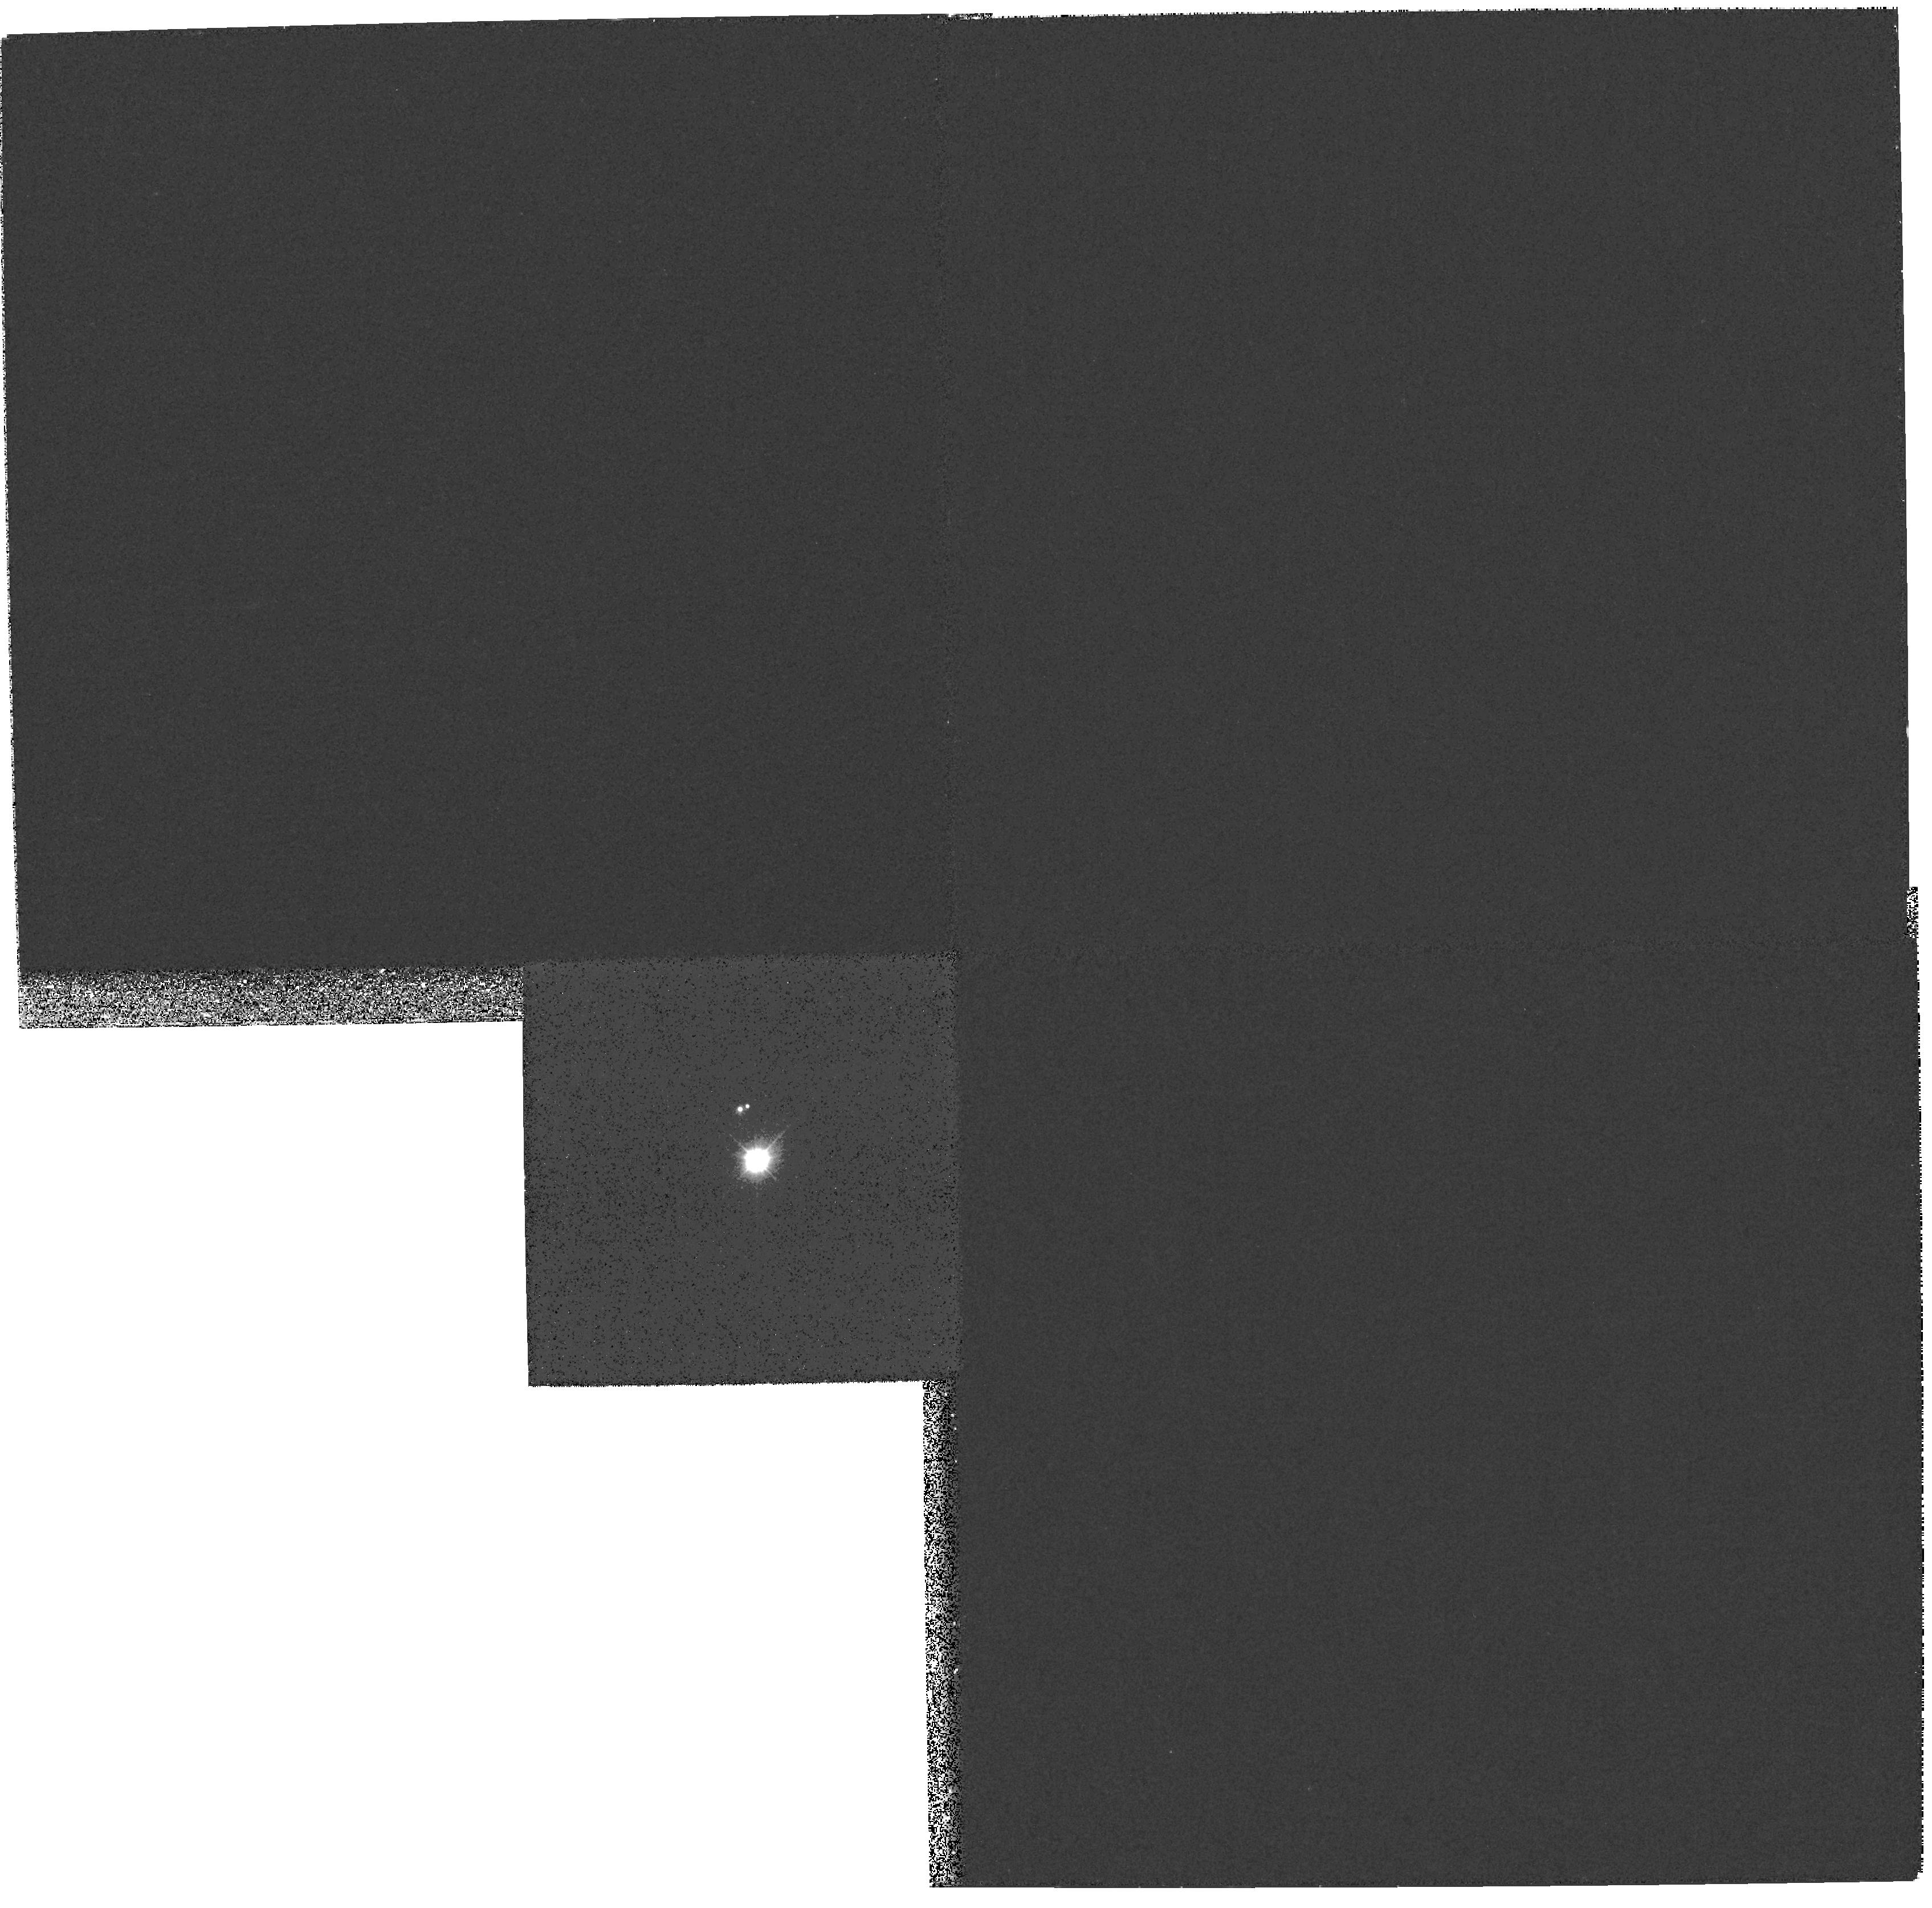
Target: 56PER
Instrument: WFPC2/PC
Filter: F170W
Exposure: 16 min
Observation ID: hst_9072_01_wfpc2_pc_f170w_u6gb01

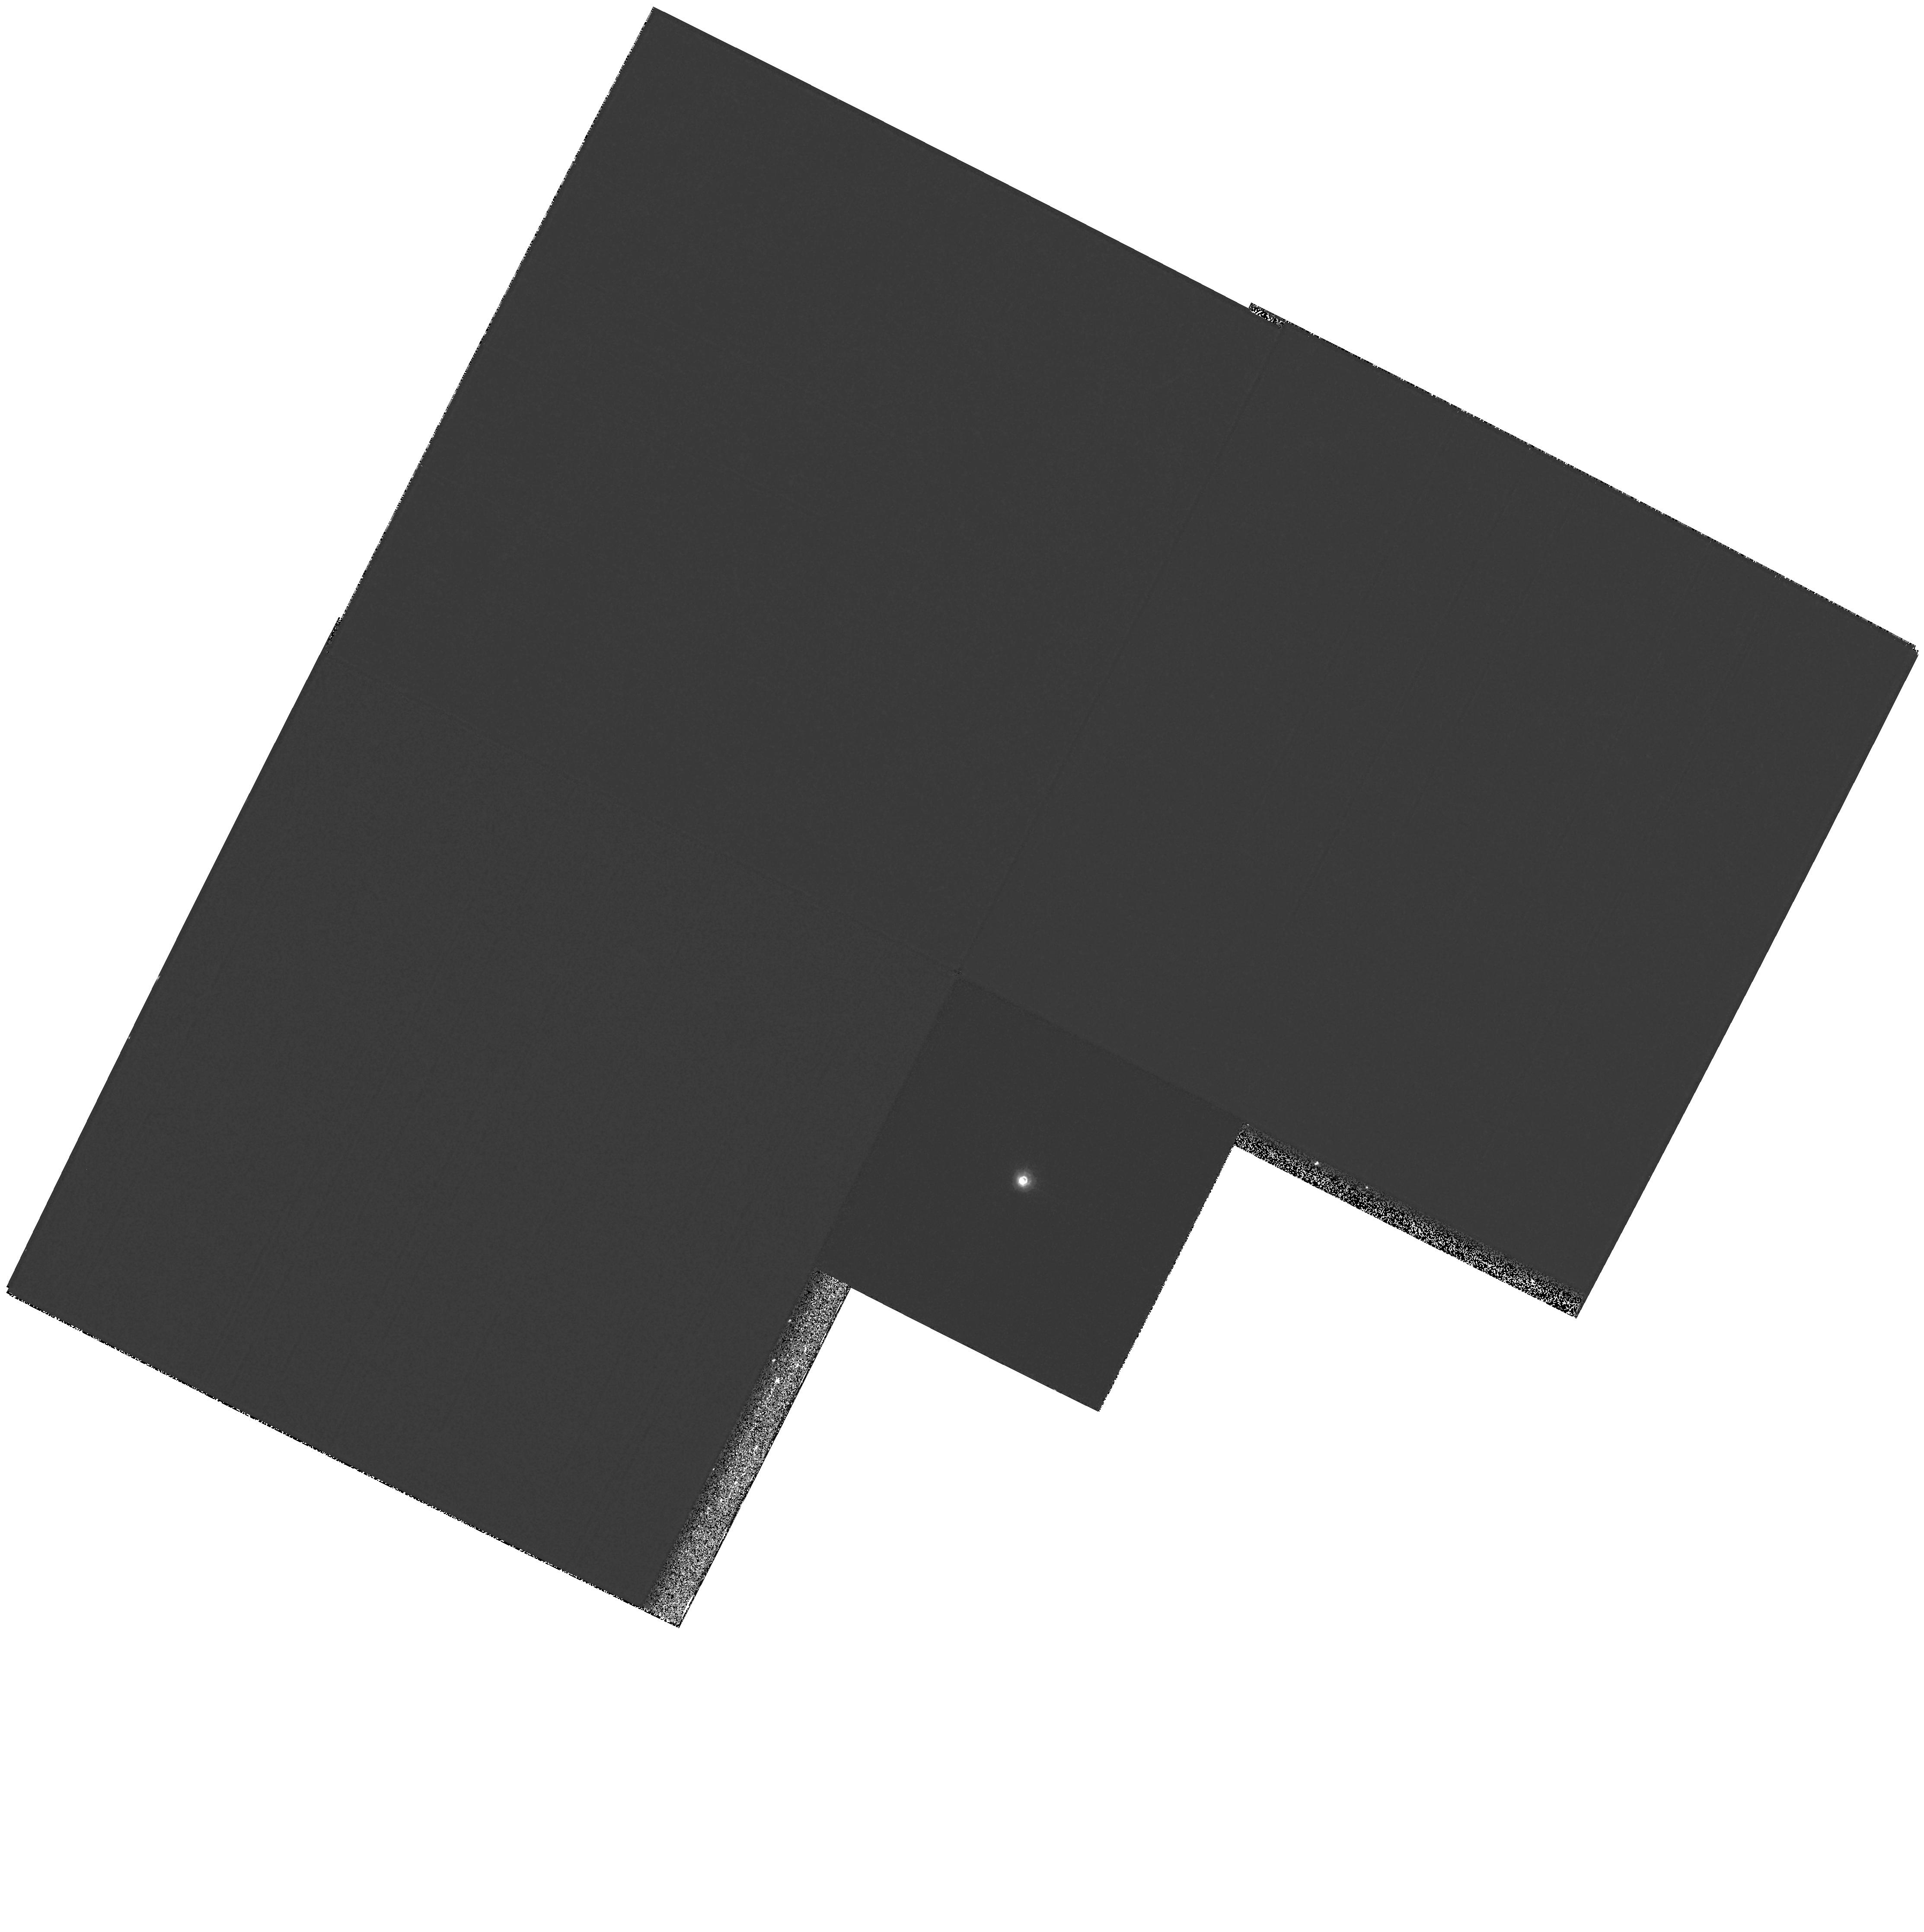
Target: ZETA-CYG
Instrument: WFPC2/PC
Filter: F218W
Exposure: 12 min
Observation ID: hst_9072_04_wfpc2_pc_f218w_u6gb04

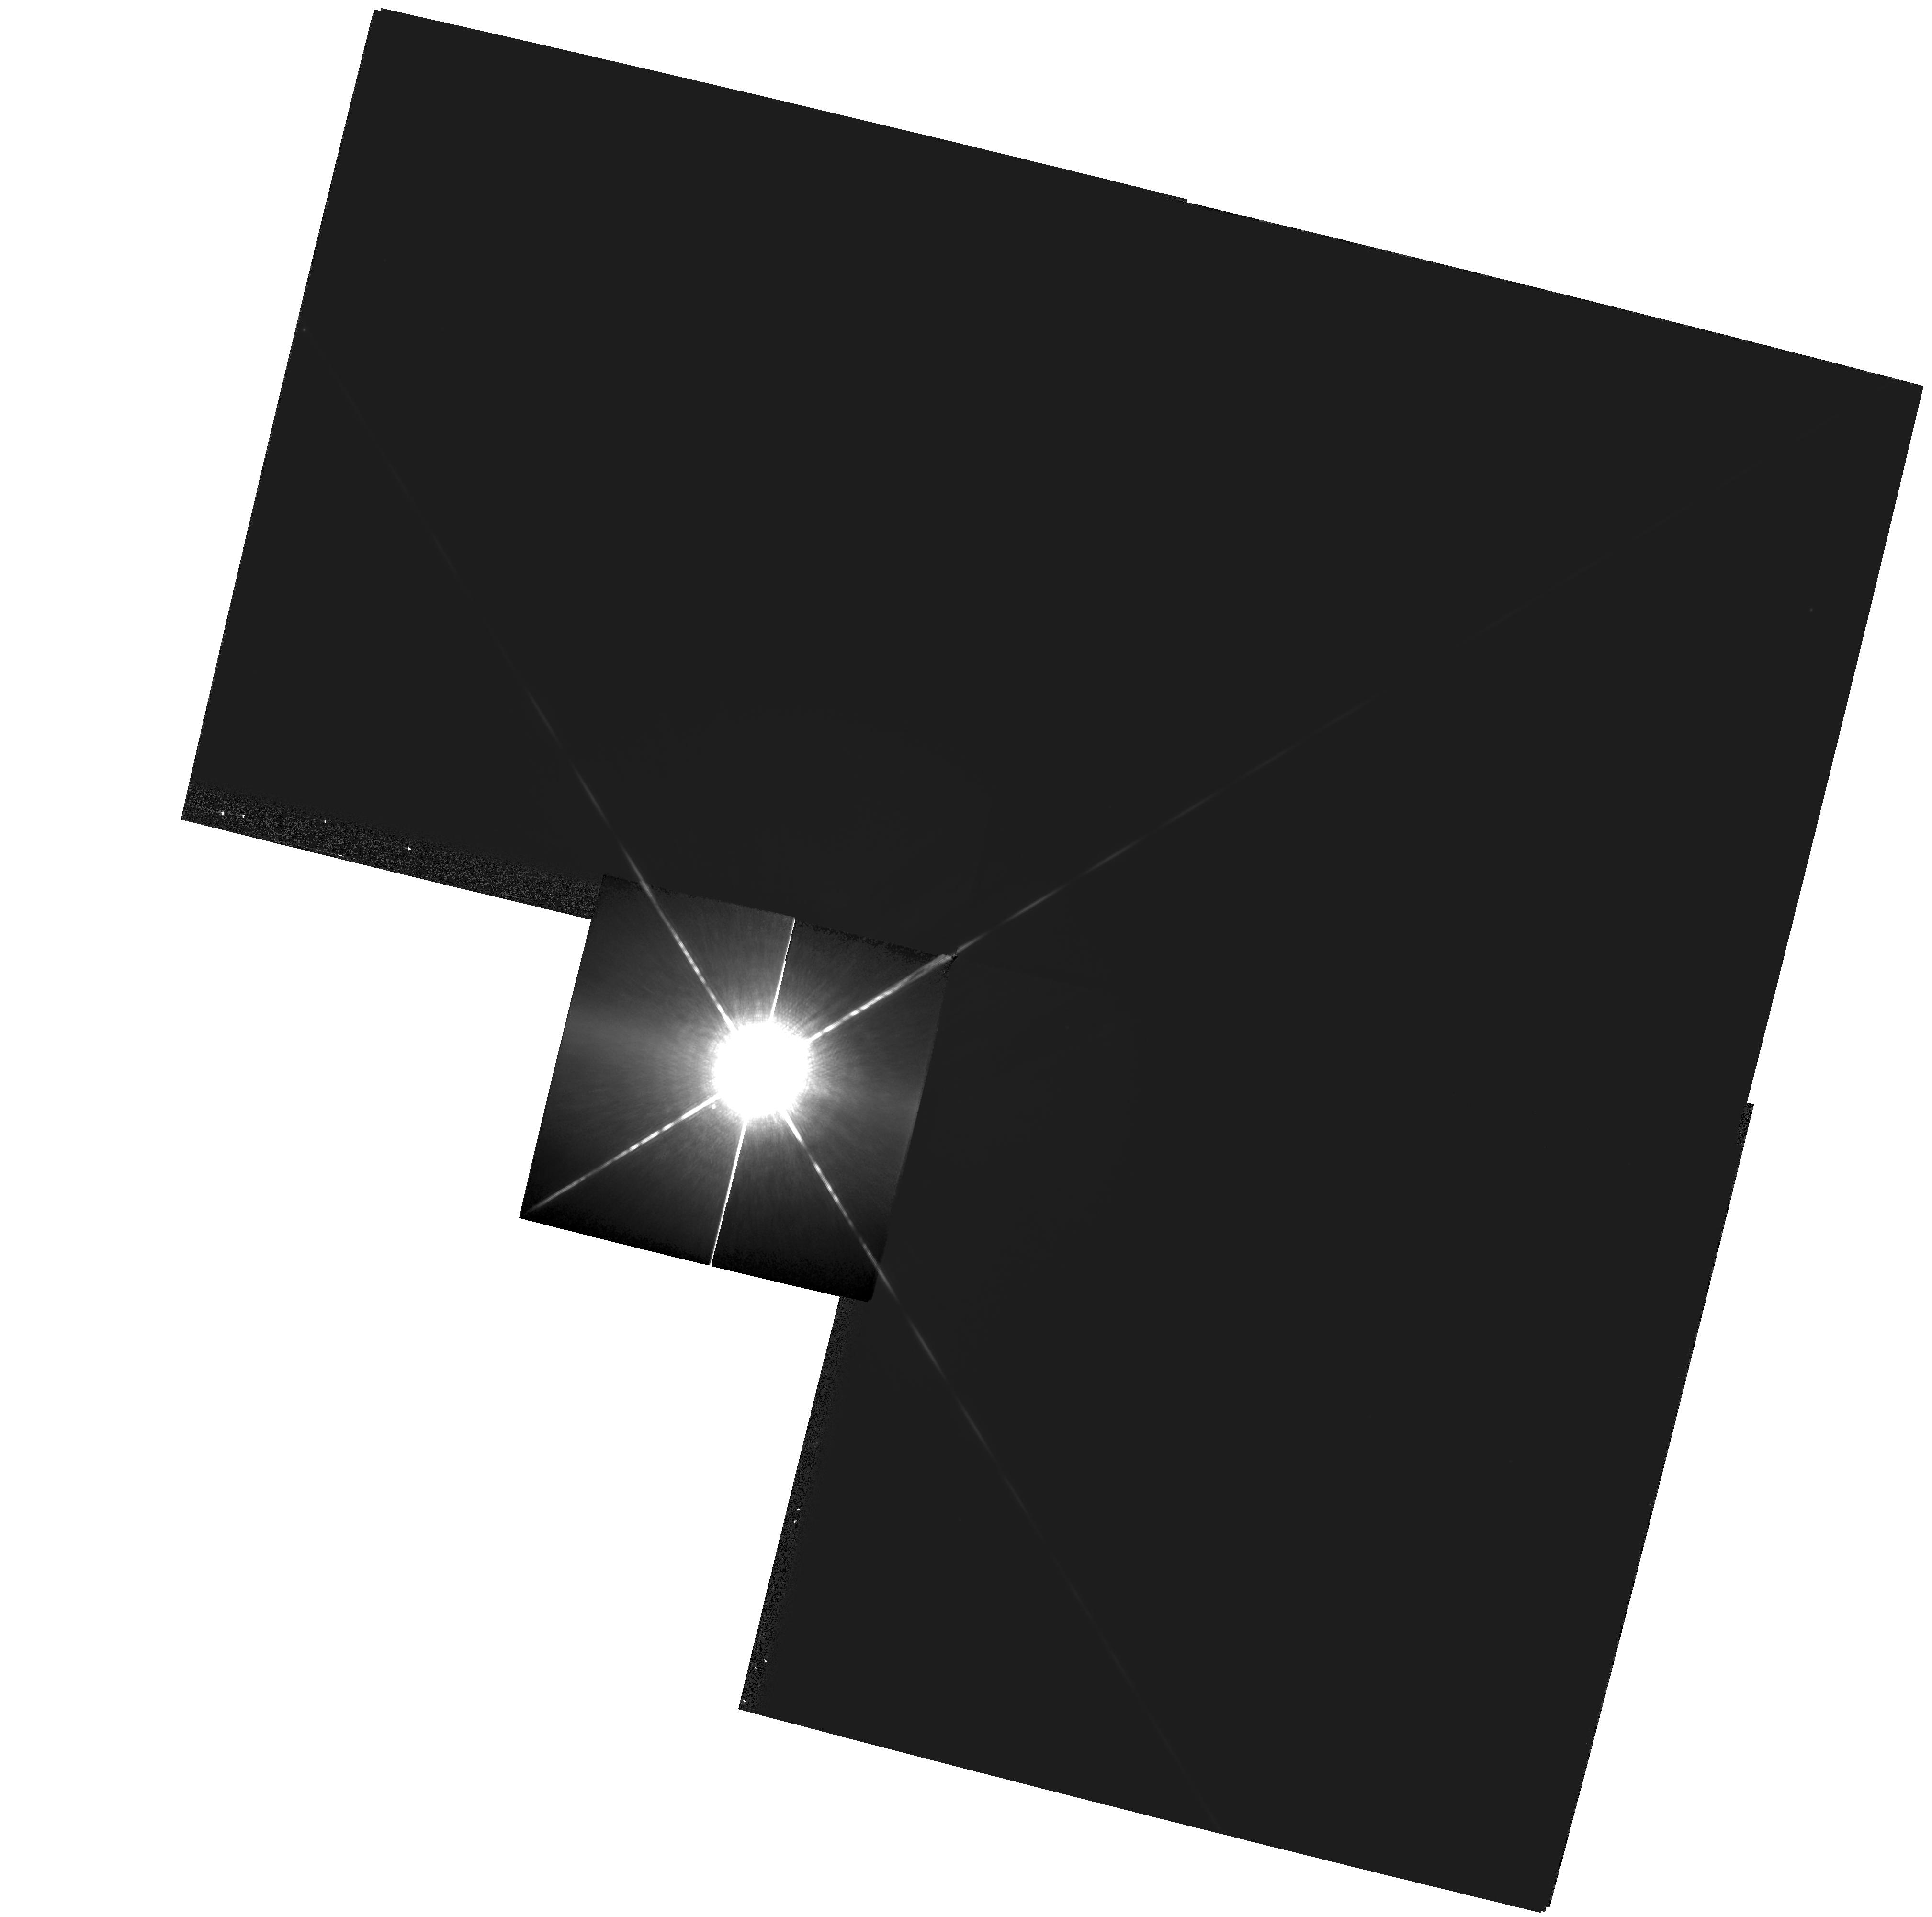
Target: SIRIUS
Instrument: WFPC2/PC
Filter: F1042M
Exposure: 4 min
Observation ID: hst_9072_03_wfpc2_pc_f1042m_u6gb03

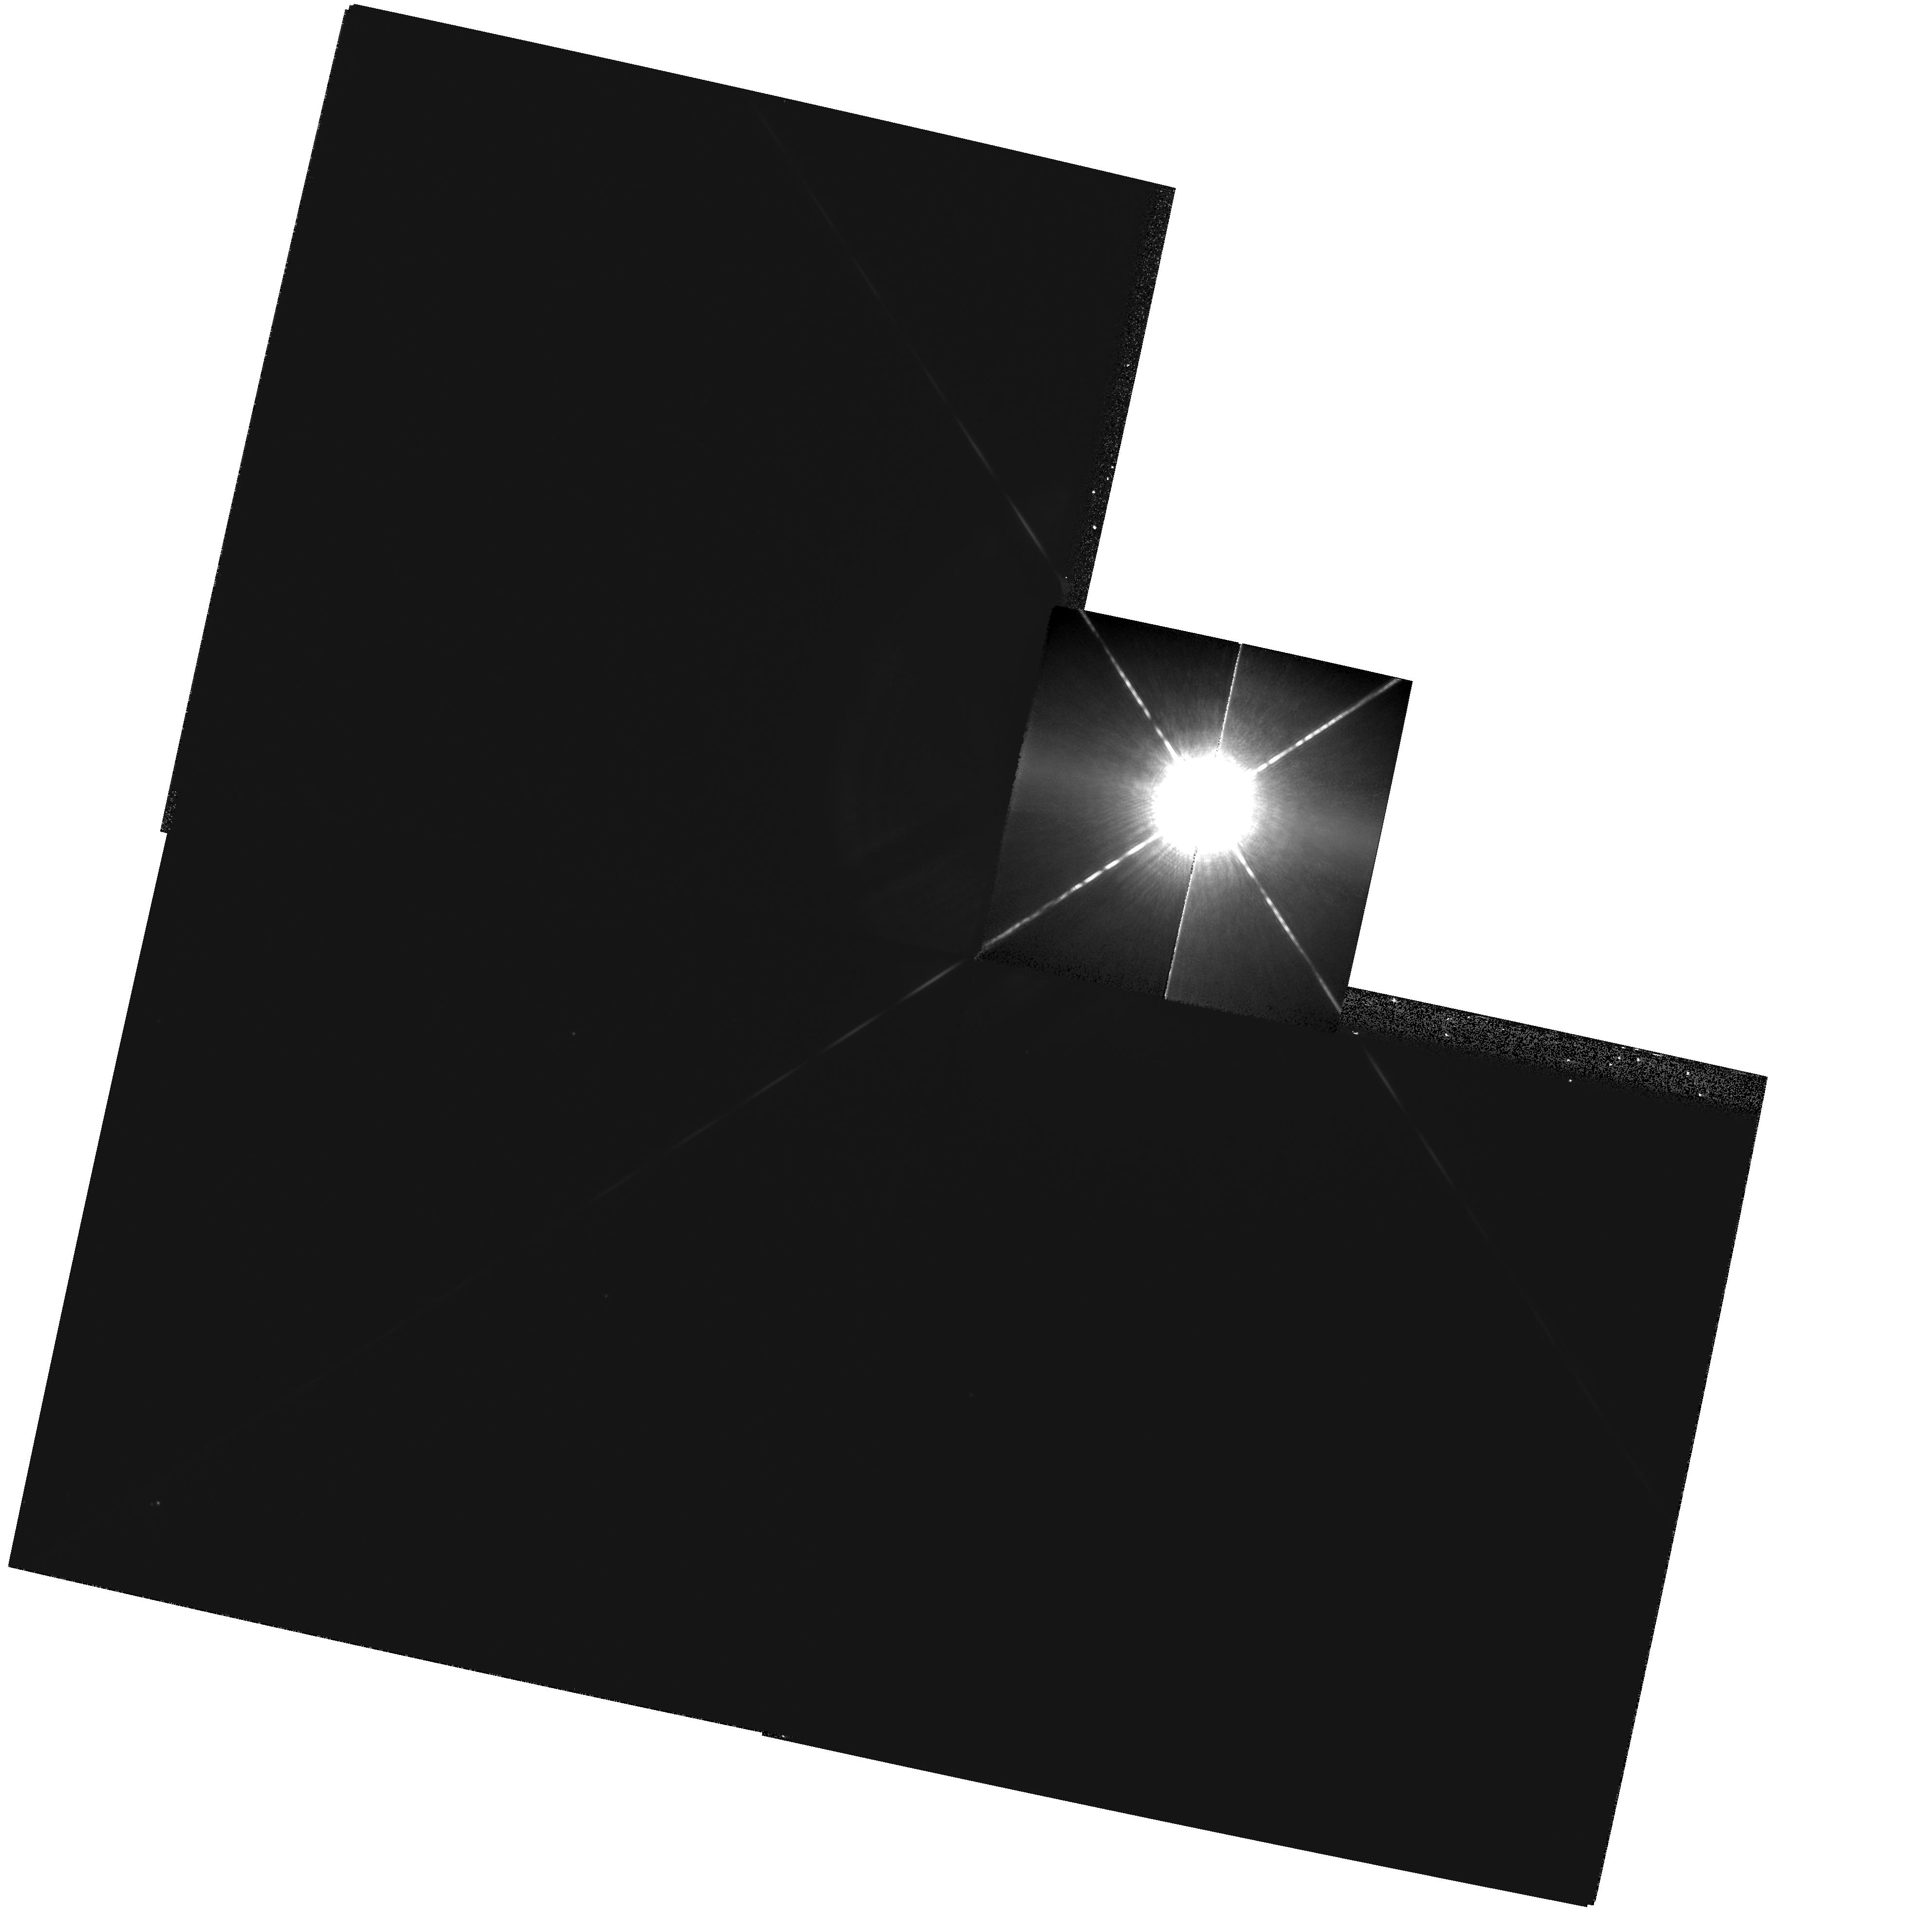
Target: SIRIUS
Instrument: WFPC2/PC
Filter: F1042M
Exposure: 3 min
Observation ID: hst_9072_02_wfpc2_pc_f1042m_u6gb02

Dynamical Masses of White Dwarfs from Resolved Sirius-Like Binaries (PI: Bond, Howard)

In Cycle 8 we initiated a WFPC2 snapshot survey for resolved, ``Sirius-like'' systems containing hot white-dwarf companions of cooler main-sequence stars. Out of 17 systems observed to date, 8 have been resolved with WFPC2 by using UV filters. Two of the resolved systems---56 Persei and Zeta Cygni---have predicted or known orbital periods short enough that dynamical masses can be determined for the white dwarfs within reasonable times. These would thus add to the extremely small number of white dwarfs presently having accurately and directly measured masses. We propose to image them annually in the UV with WFPC2. In addition, we will observe Zeta Cyg with FGS in order to measure the absolute motion of the optical component, needed for the mass solution. We also propose to observe Sirius itself with WFPC2 over the next 3 Cycles. The resulting astrometric data will not only greatly improve the precision of the binary orbit and the dynamical mass measurements for both the main-sequence and white-dwarf components, but will also test definitively for the claimed presence of a third body in this famous system.